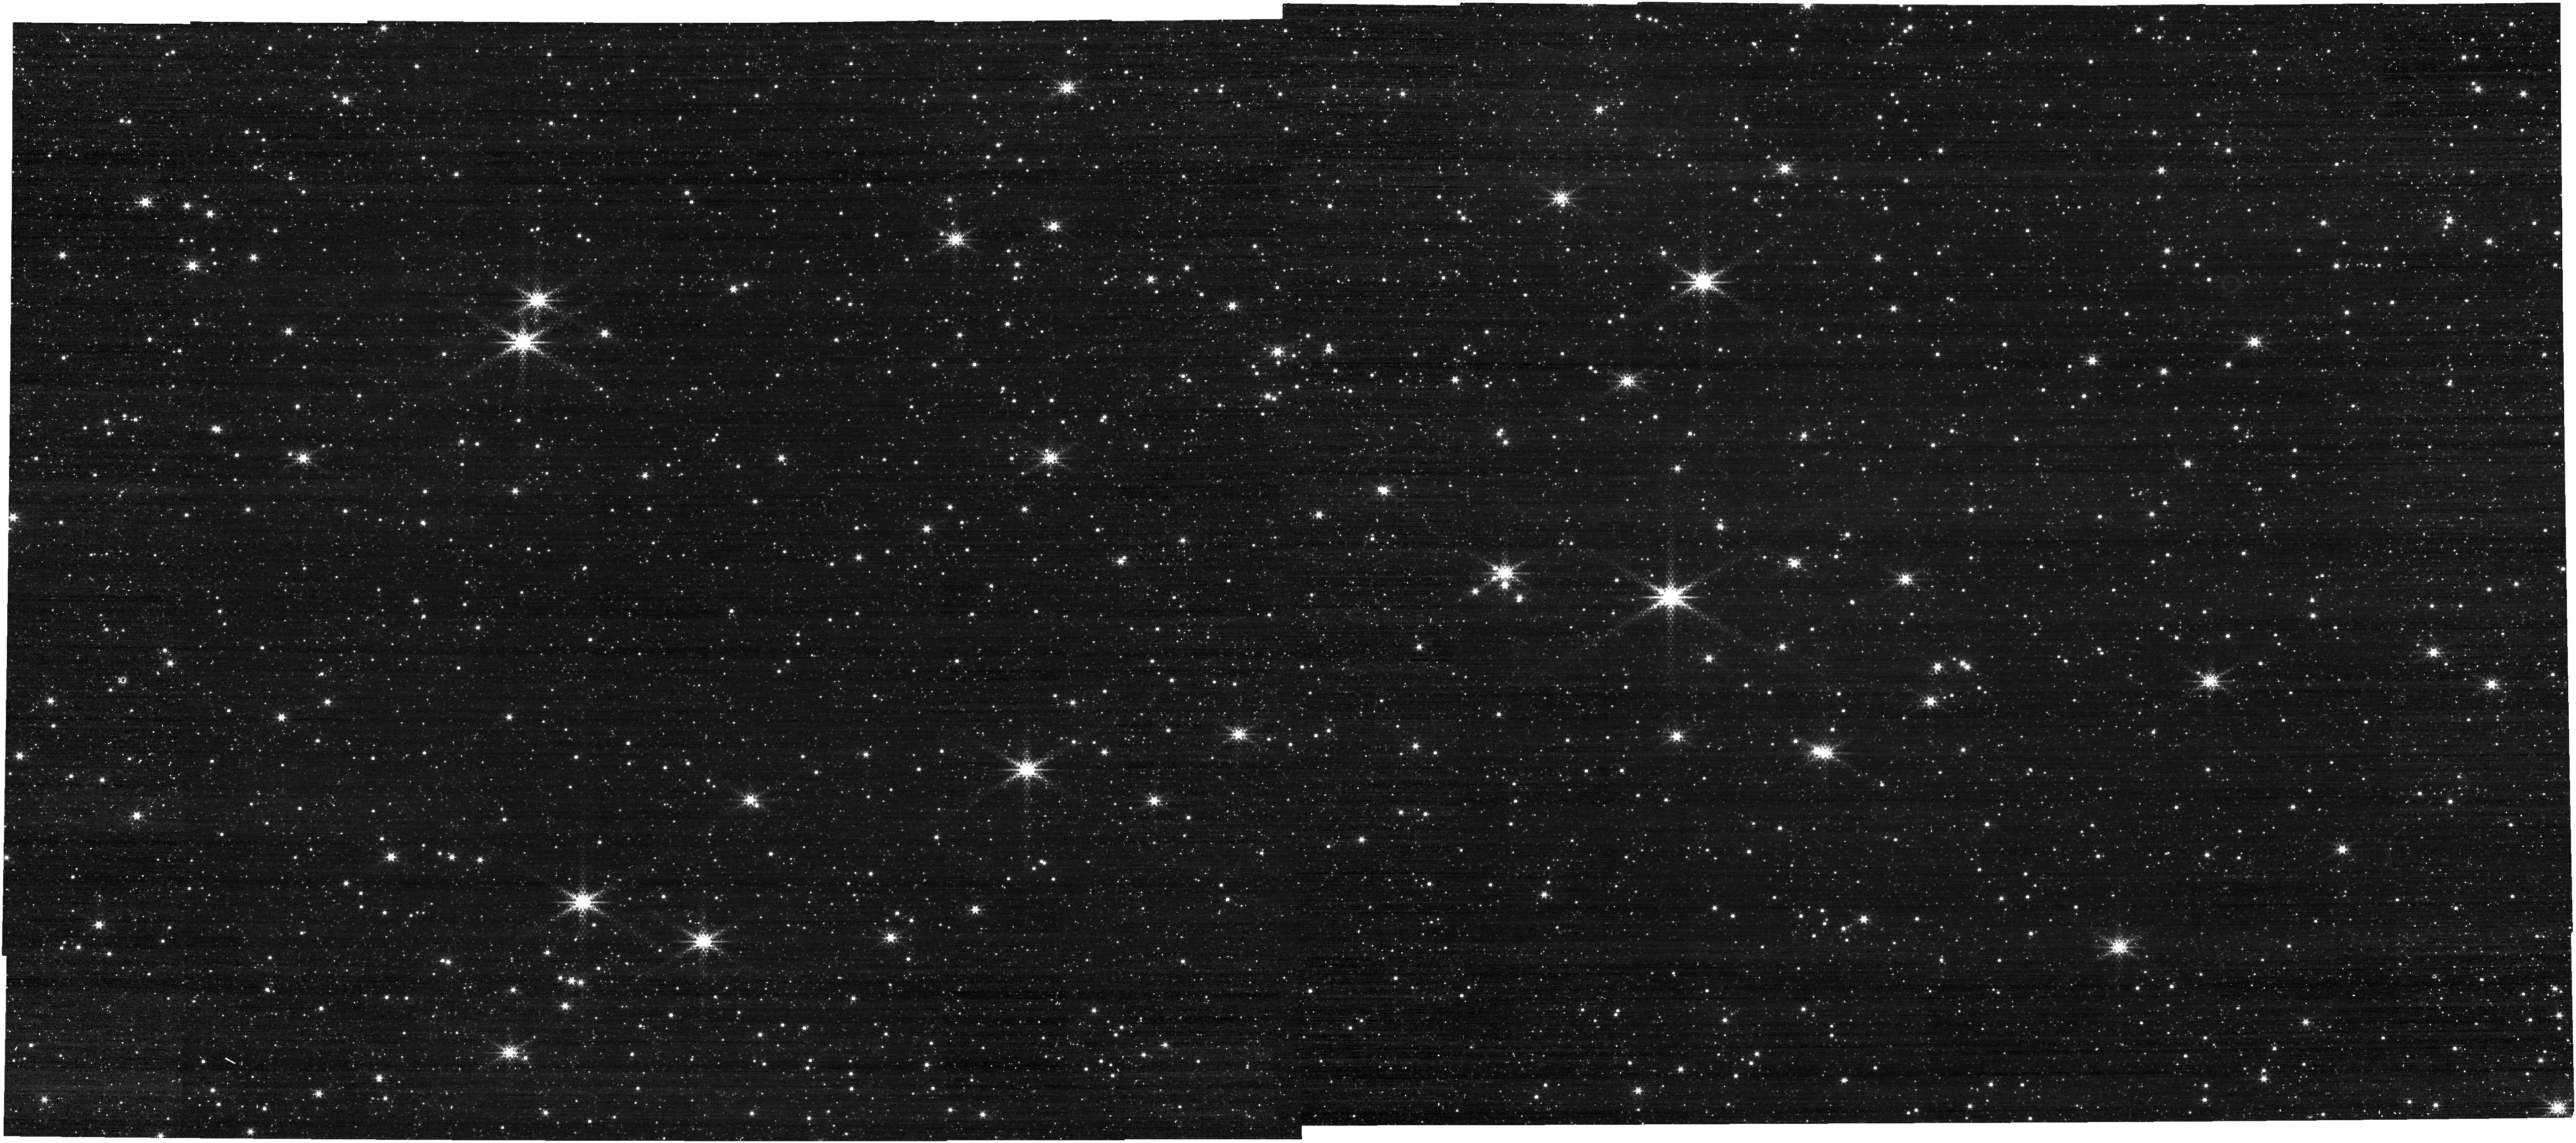
Target: BAADE-FIELD. Instrument: NIRCAM. Filter: F322W2+F323N. Exposure: 4 min. Observation ID: jw01438-o004_t001_nircam_f322w2-f323n

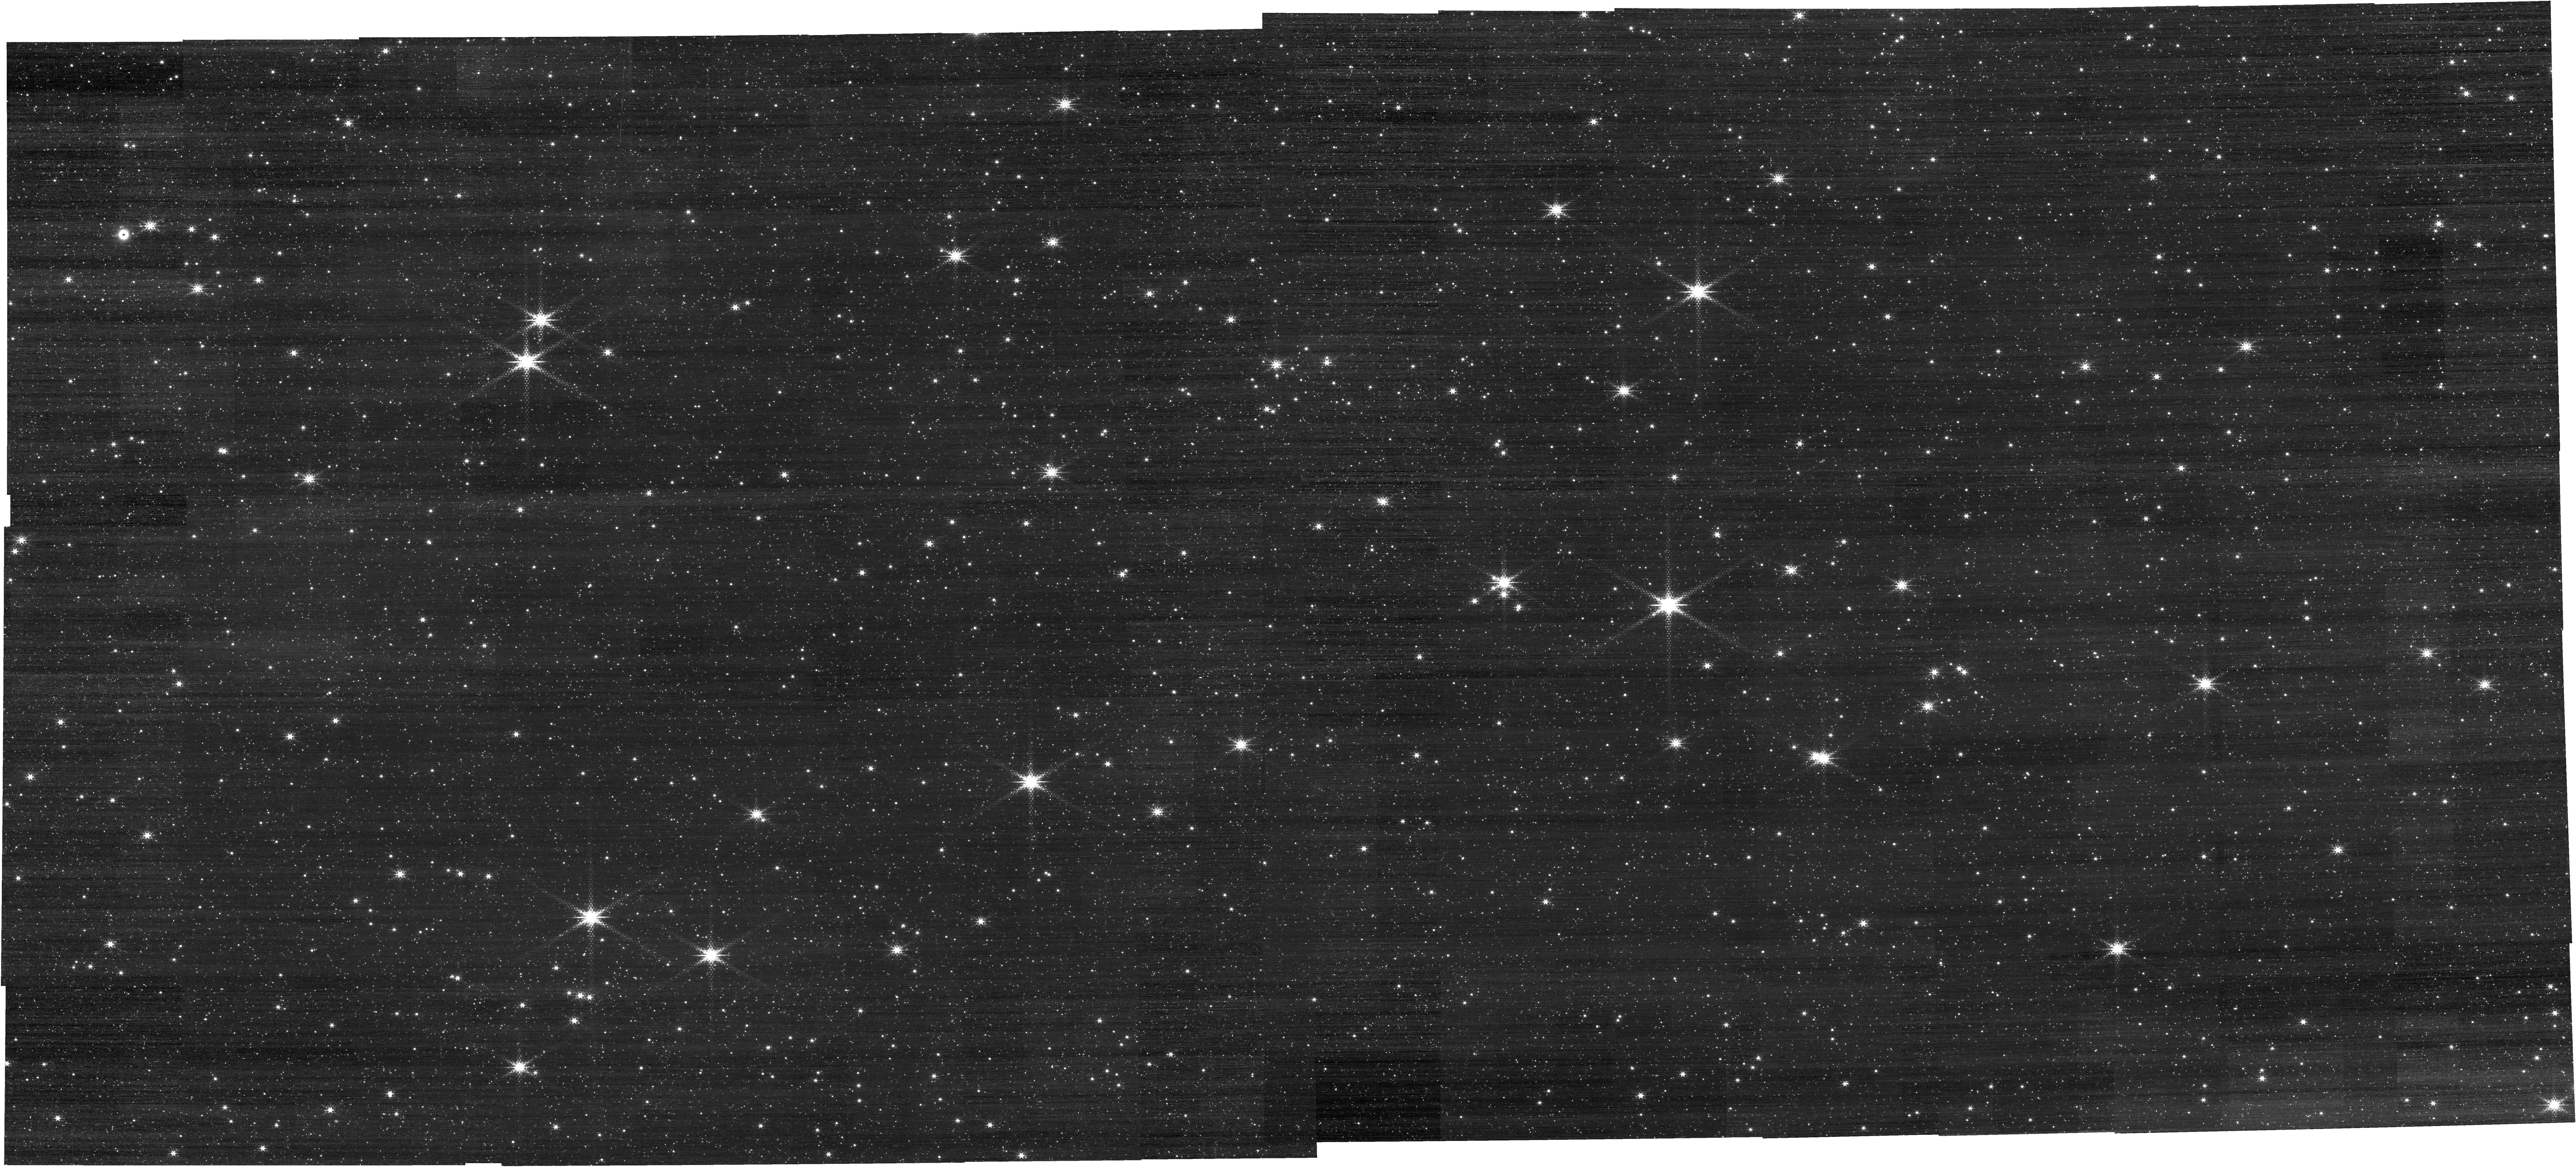
Target: BAADE-FIELD. Instrument: NIRCAM. Filter: F212N. Exposure: 4 min. Observation ID: jw01438-o004_t001_nircam_clear-f212n

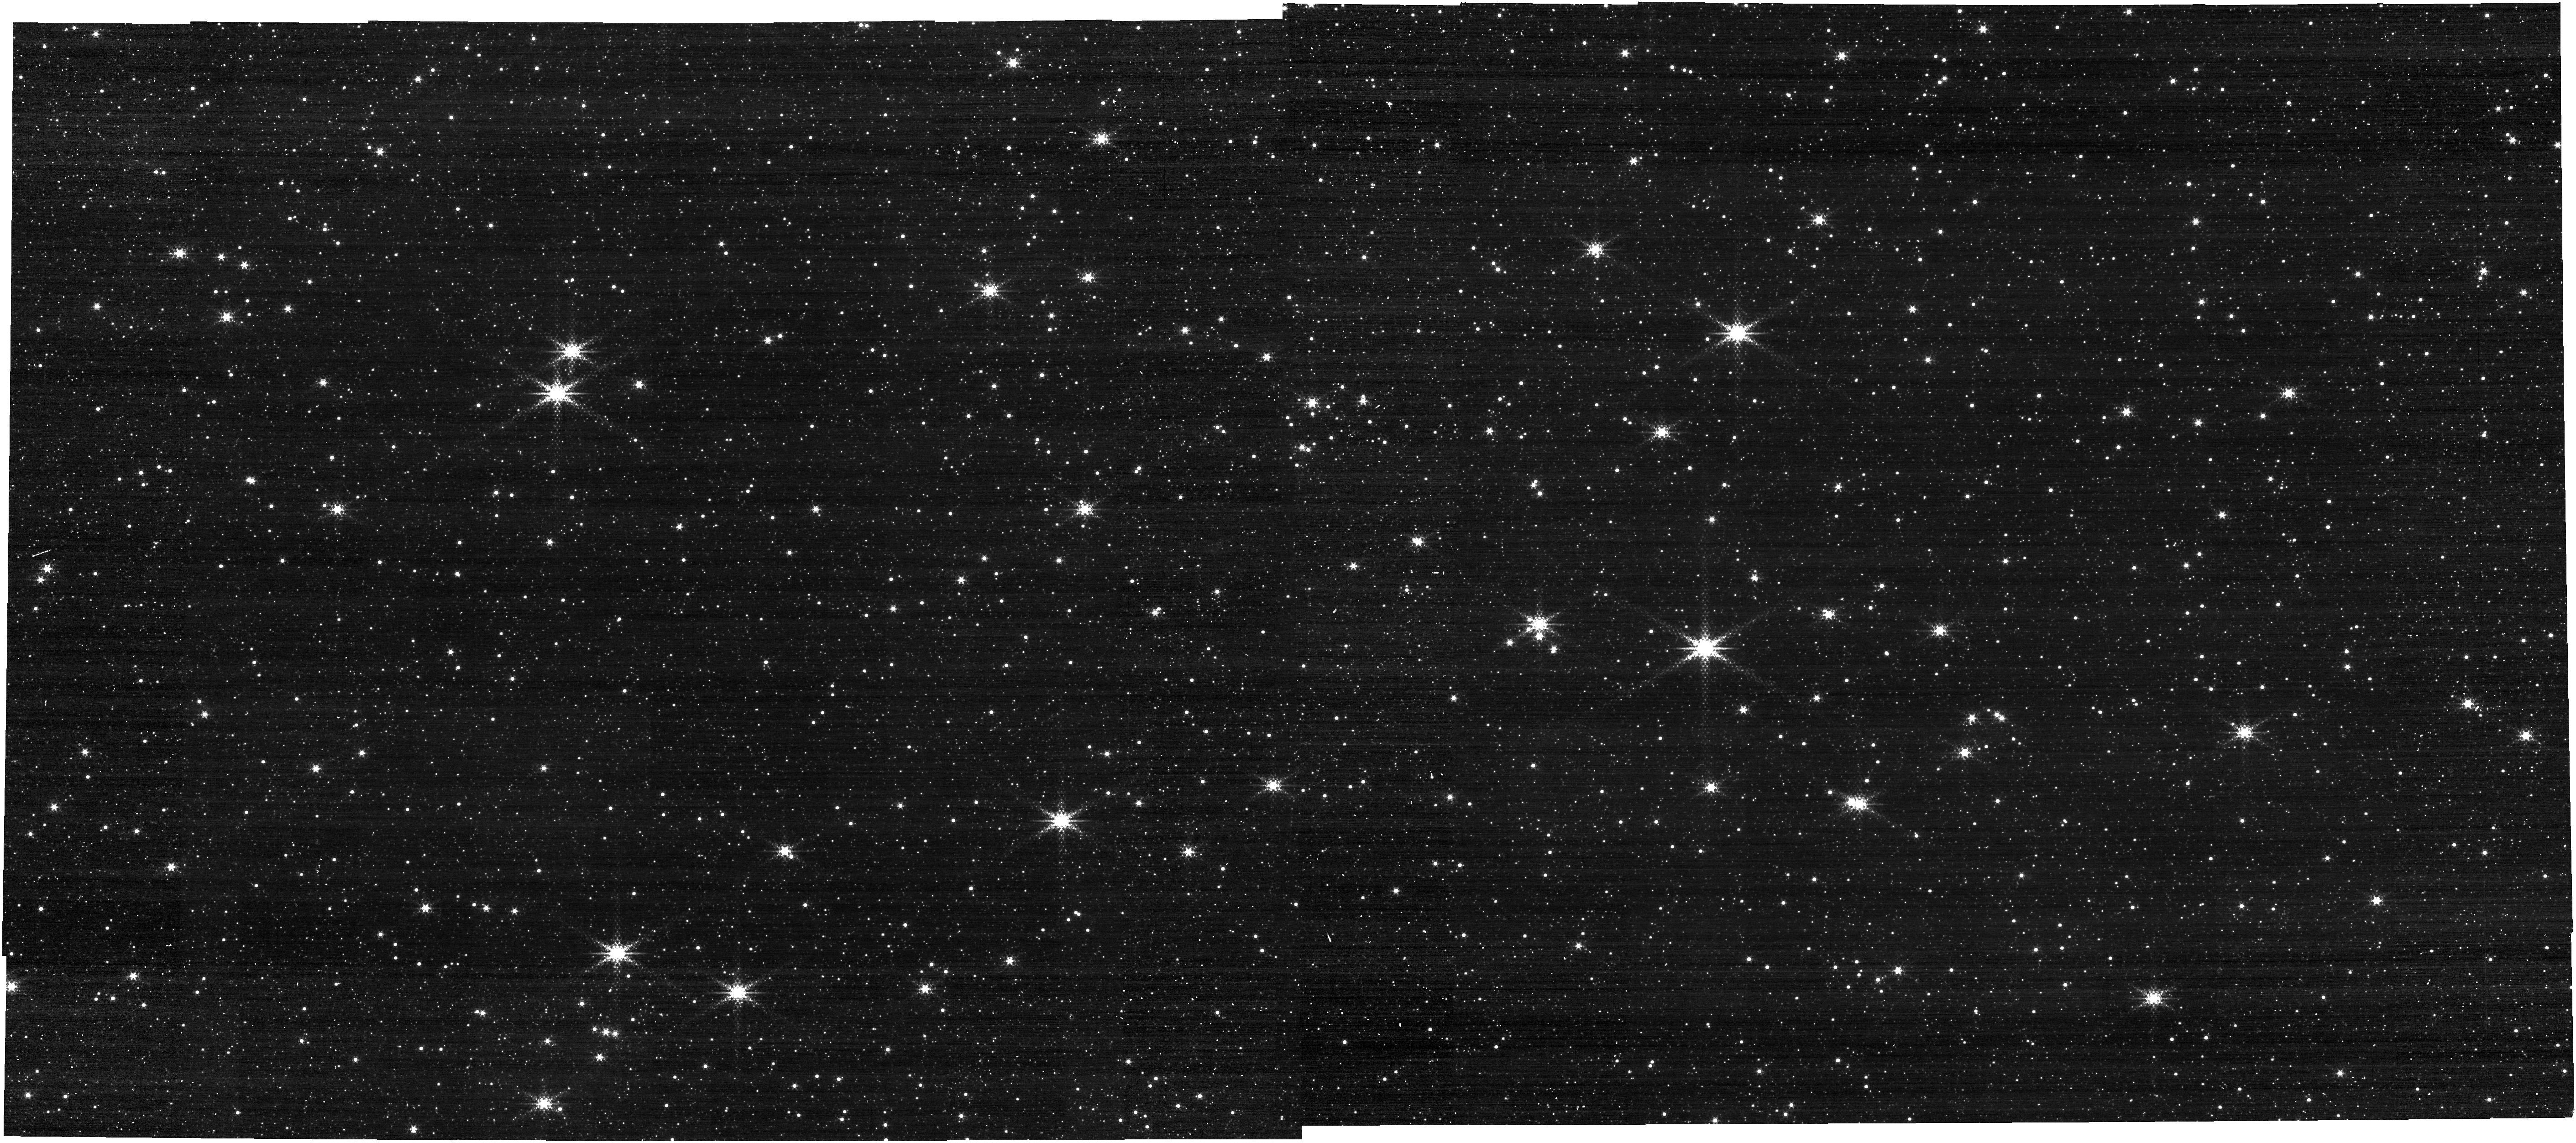
Target: BAADE-FIELD. Instrument: NIRCAM. Filter: F322W2+F323N. Exposure: 4 min. Observation ID: jw01438-o001_t001_nircam_f322w2-f323n

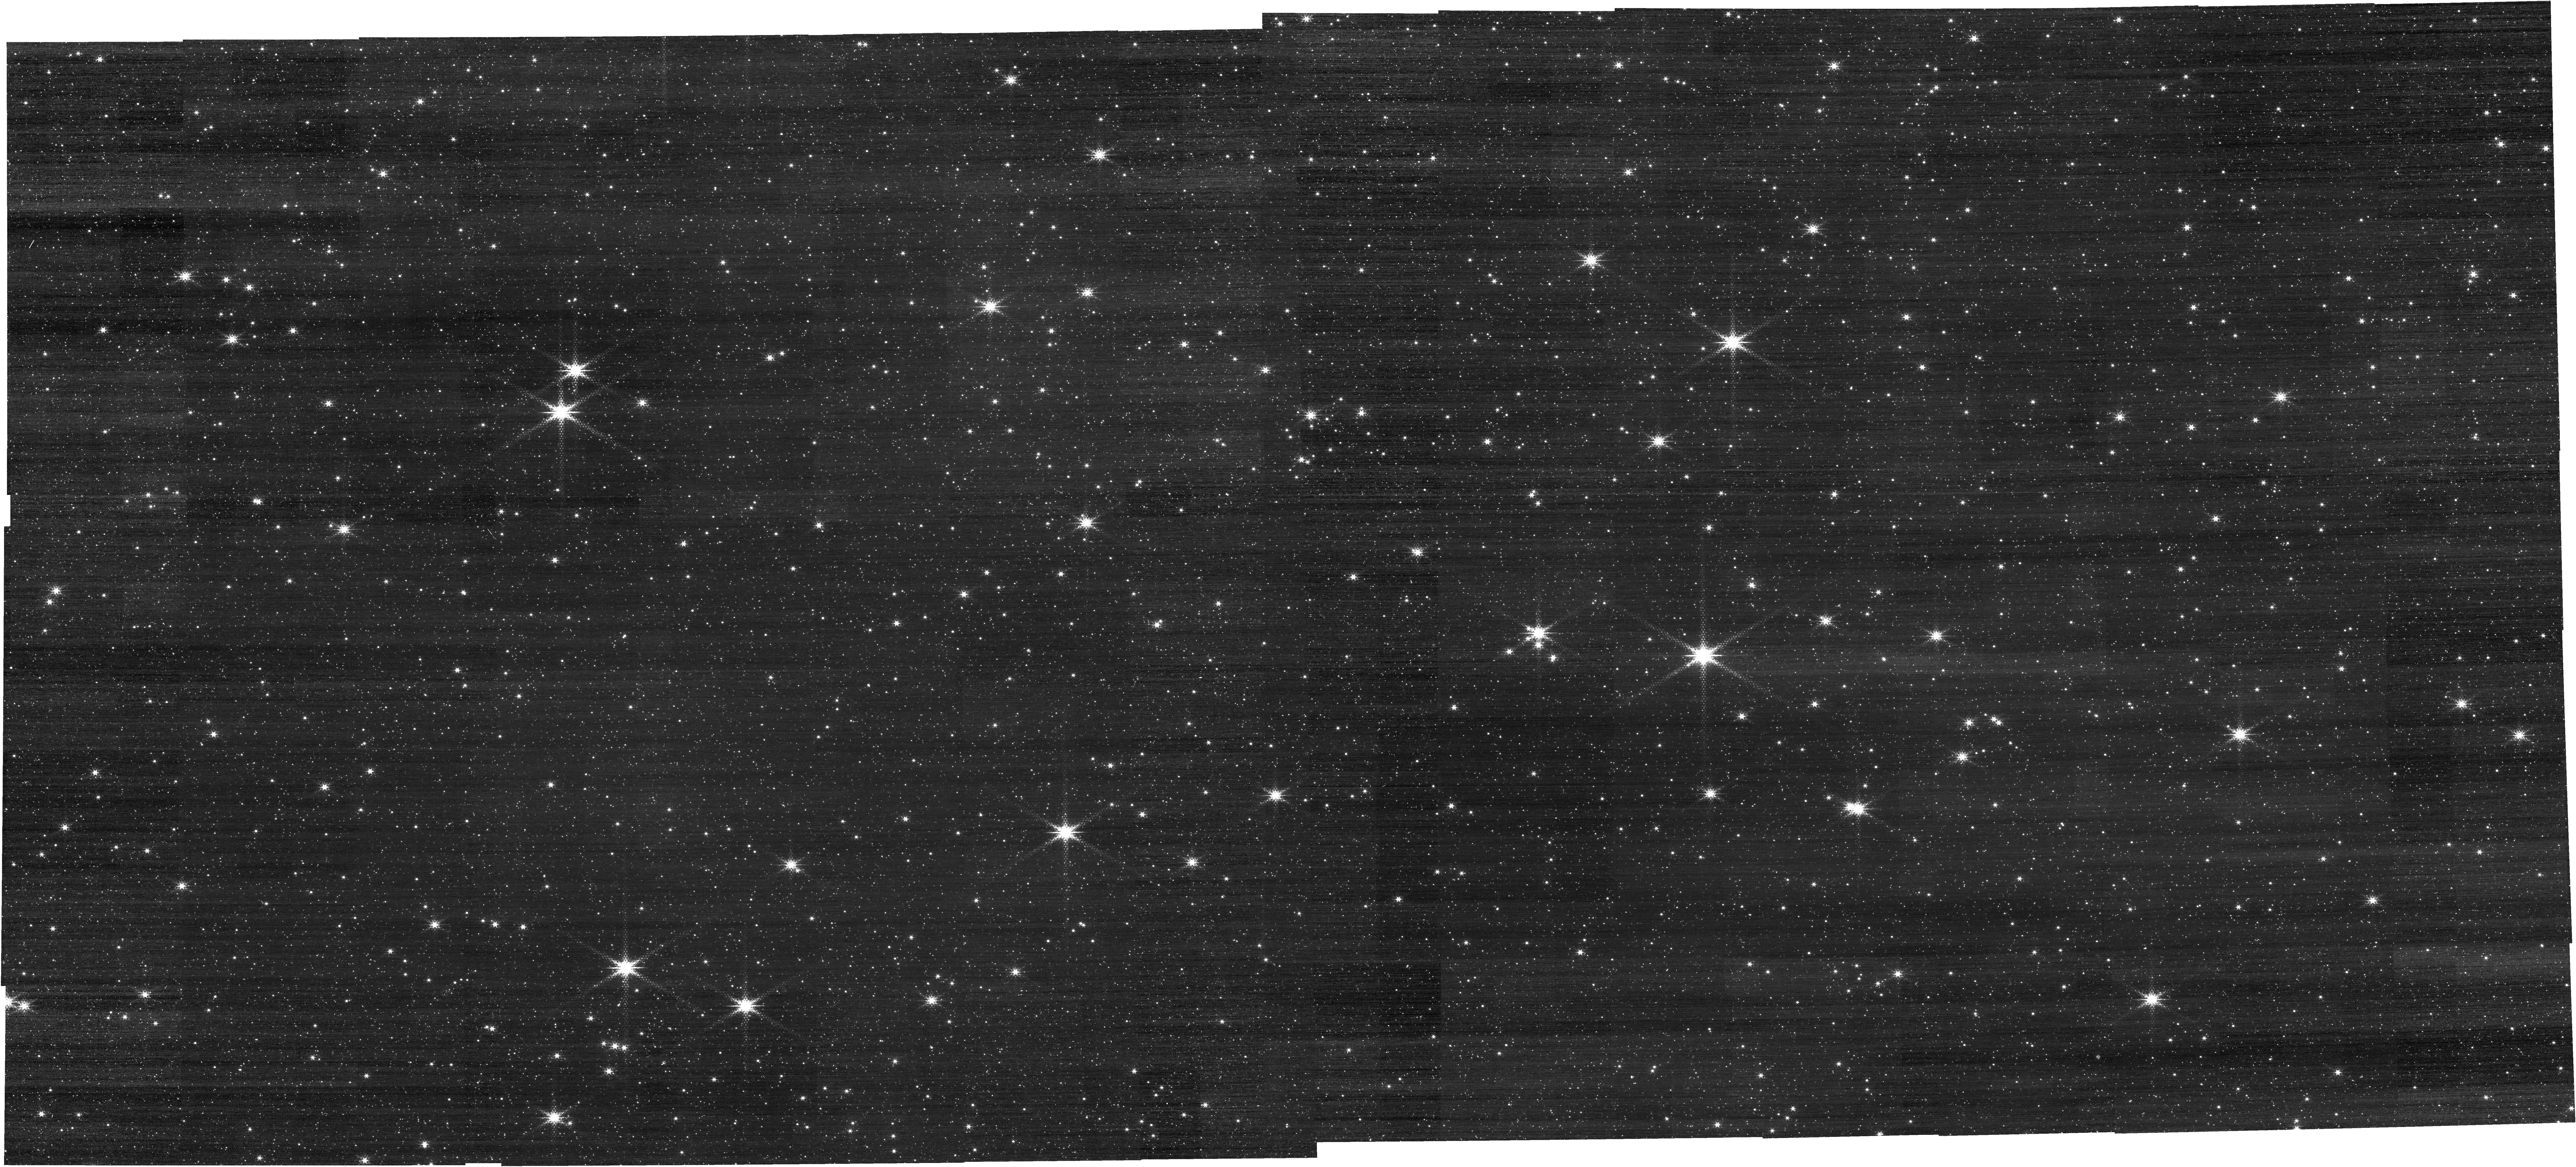
Target: BAADE-FIELD. Instrument: NIRCAM. Filter: F212N. Exposure: 4 min. Observation ID: jw01438-o001_t001_nircam_clear-f212n

Testing JWST Fine Guiding in Crowded Fields. (PI: Nelan, Edmund)

The JWST observatory will be used to study astrophysically interesting fields composed of very bright, dense star fields, or crowded fields. These fields pose a challenge to the obserevatory's Fine Guidance Sensors for identifying and acquiring the correct guide star since essentially all of the cataloged stars will saturate in the guide star Identification image, and the field will contain more saturating stars than can be placed on the "bright star list" that the FGS FSW assembles to use in the pattern match to find the guide star. For these crowded fields, the guide star and associated reference stars are commanded to be placed in the region of the FGS at the ID attitude that is among the first 1/3 of the detector that is scanned for luminous sources, thereby assuring that the guide star and references are placed on the bright star list. This proposal verifys that this strategy is sufficient for sucessfully acquiring the correct guide star for these challenging regions. NIRCam imaging with carefully chosen exposure times and narrow band filters, with dithers, will provide the data to astrometrically verify that the correct guide star was initially acquired, and also subsequently re-acquired after each small angle maneuver.